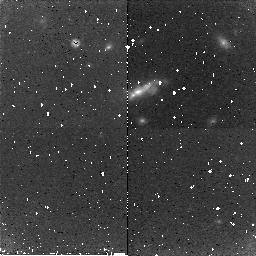
Target: 3C266
Instrument: NICMOS/NIC2
Filter: F160W
Exposure: 43 min
Observation ID: n8bl07010

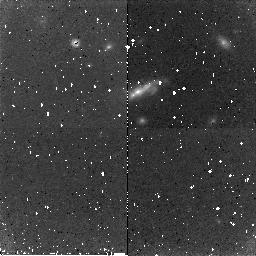
Target: 3C266
Instrument: NICMOS/NIC2
Filter: F160W
Exposure: 43 min
Observation ID: n8bl06010

NICMOS SAA CR Persistence Test (PI: Dickinson, Mark)

The data from this proposal will be used to design and test algorithms for using the "post-SAA darks" as a means of mitigating the effects of cosmic-ray induced persistence in NICMOS exposures immediately following passages of the spacecraft through the South Atlantic Anomaly (SAA). It mwill also serve as a reconfirmation of the characteristics of the CR persistence in the cryo-cooler era (i.e. for comparrison with data from prop 7960 "NICMOS Persistence Test", which was executed in late April of 1998.